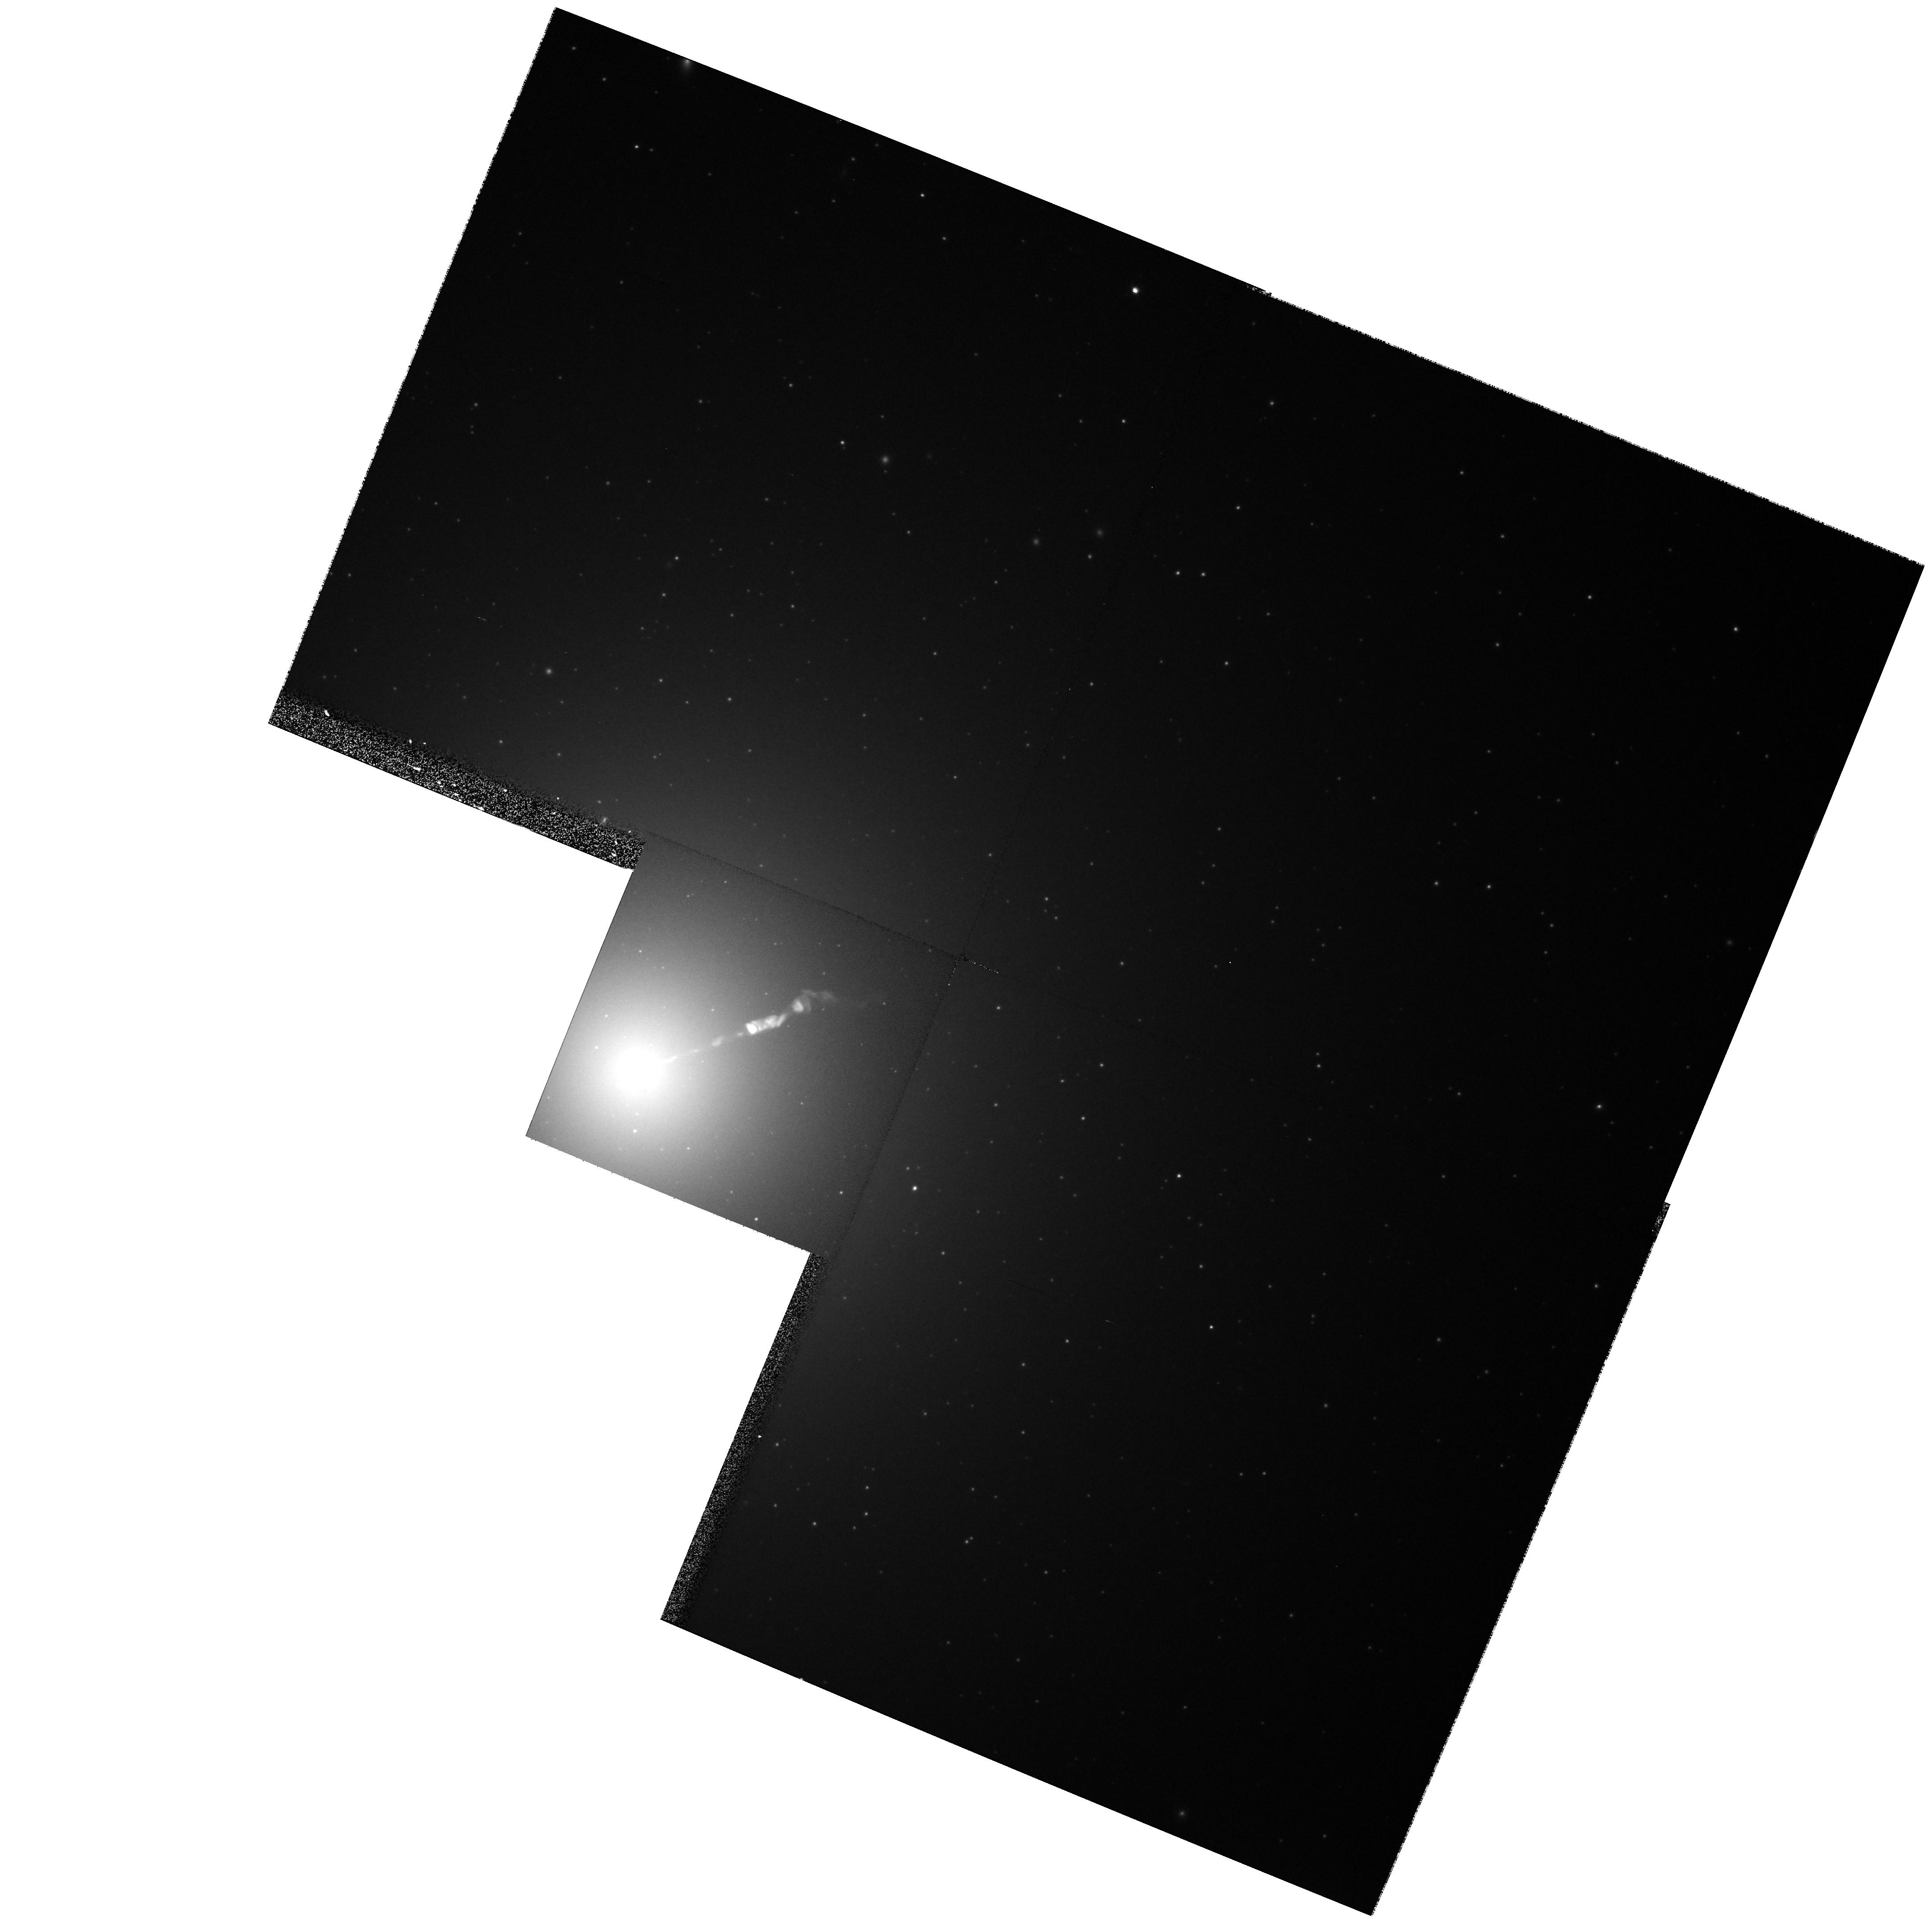
Target: M87-NUC. Instrument: WFPC2/PC. Filter: F814W. Exposure: 8 min. Observation ID: hst_8140_02_wfpc2_pc_f814w_u5dc02

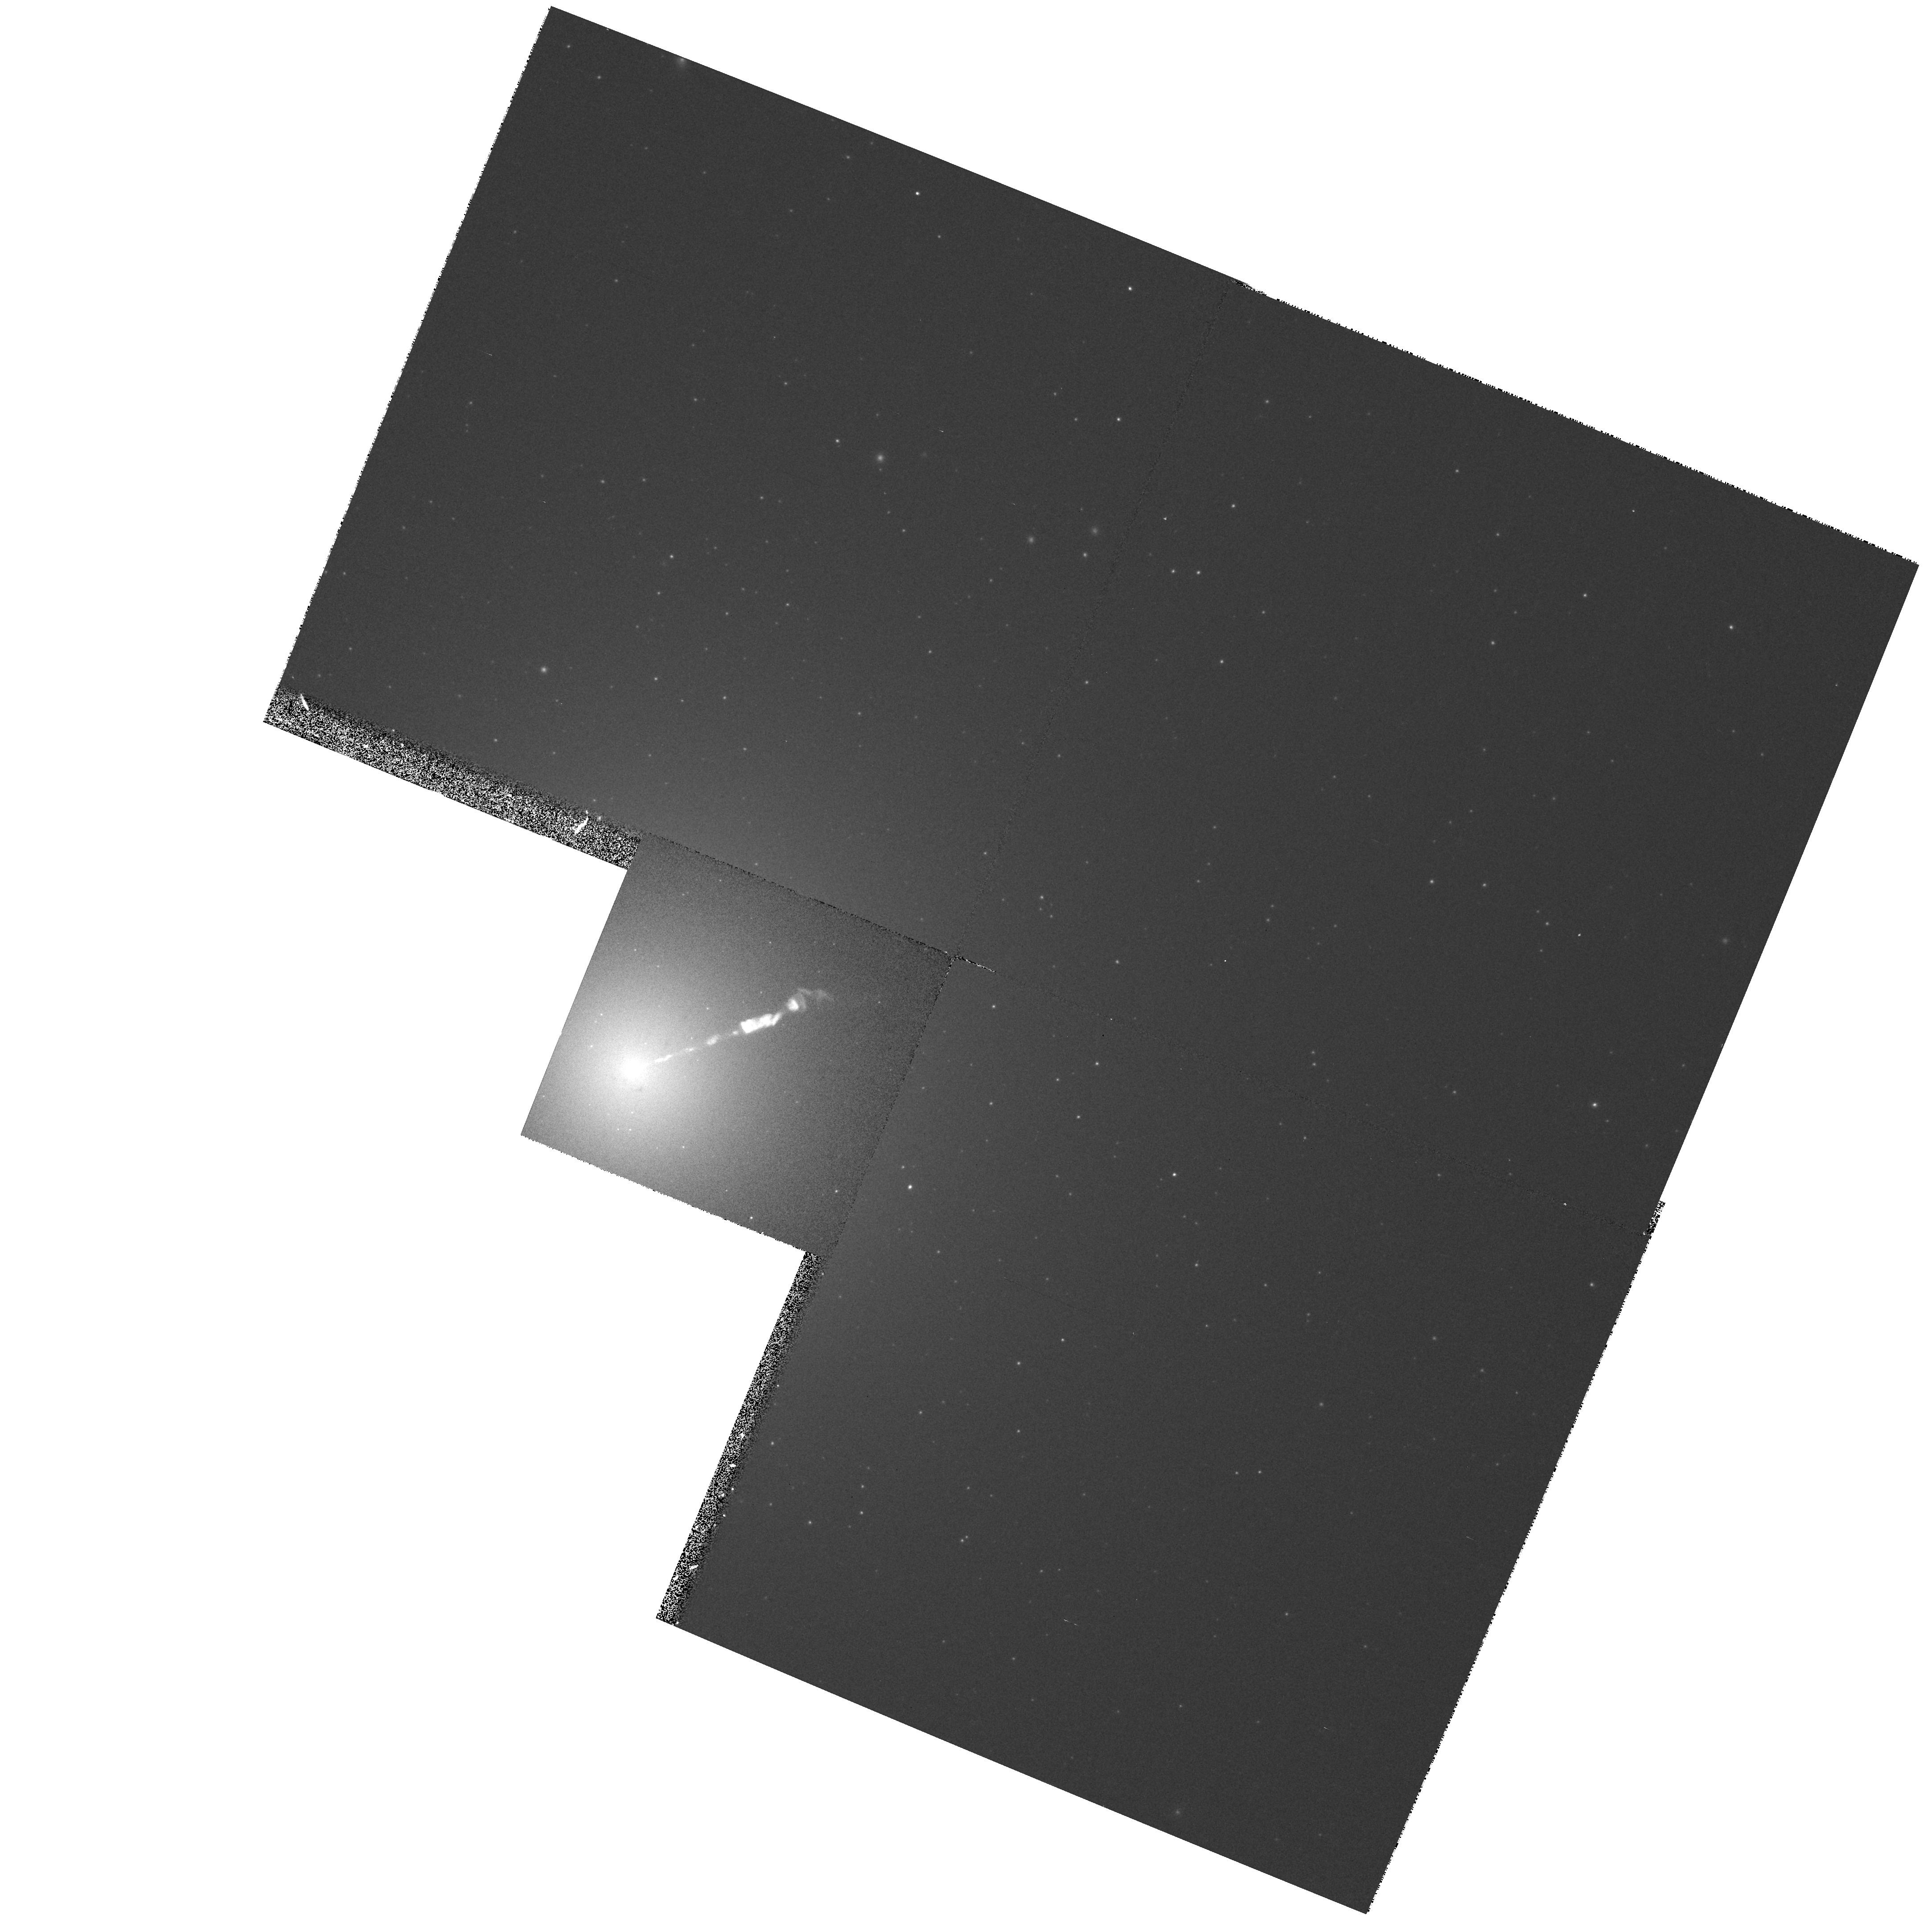
Target: M87-NUC. Instrument: WFPC2/PC. Filter: F450W. Exposure: 5 min. Observation ID: hst_8140_02_wfpc2_pc_f450w_u5dc02

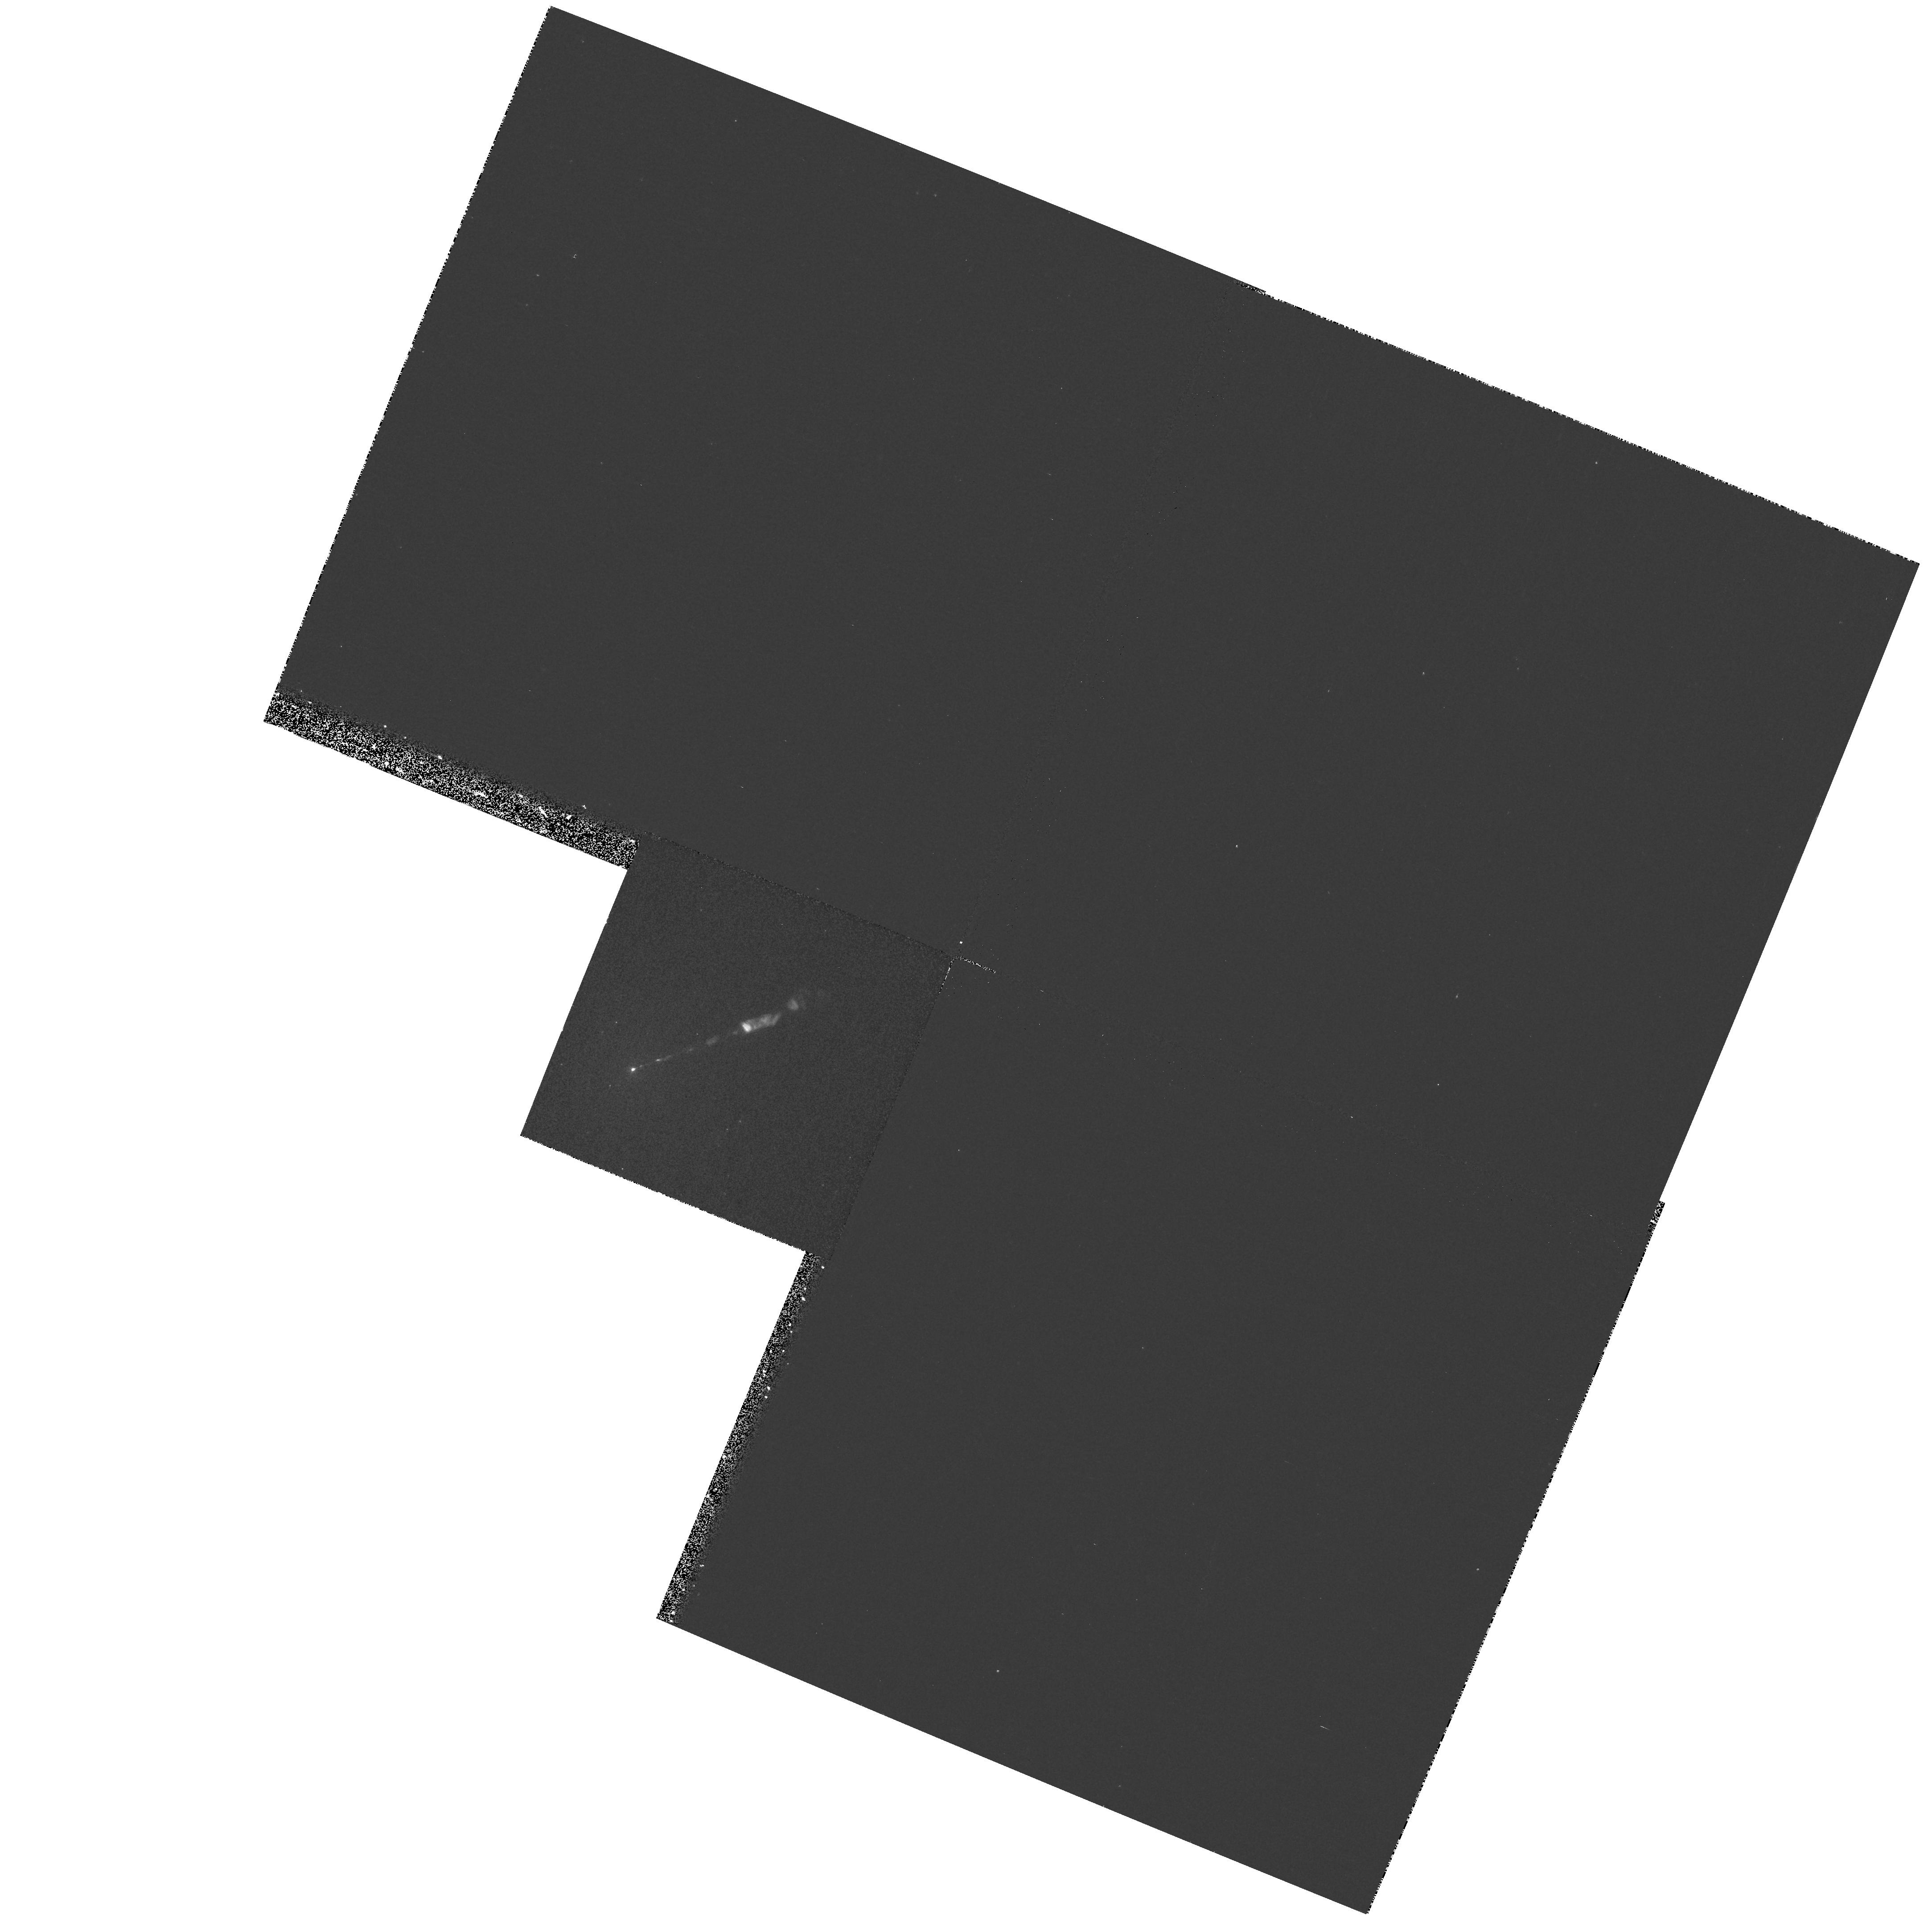
Target: M87-NUC. Instrument: WFPC2/PC. Filter: F300W. Exposure: 8 min. Observation ID: hst_8140_02_wfpc2_pc_f300w_u5dc02

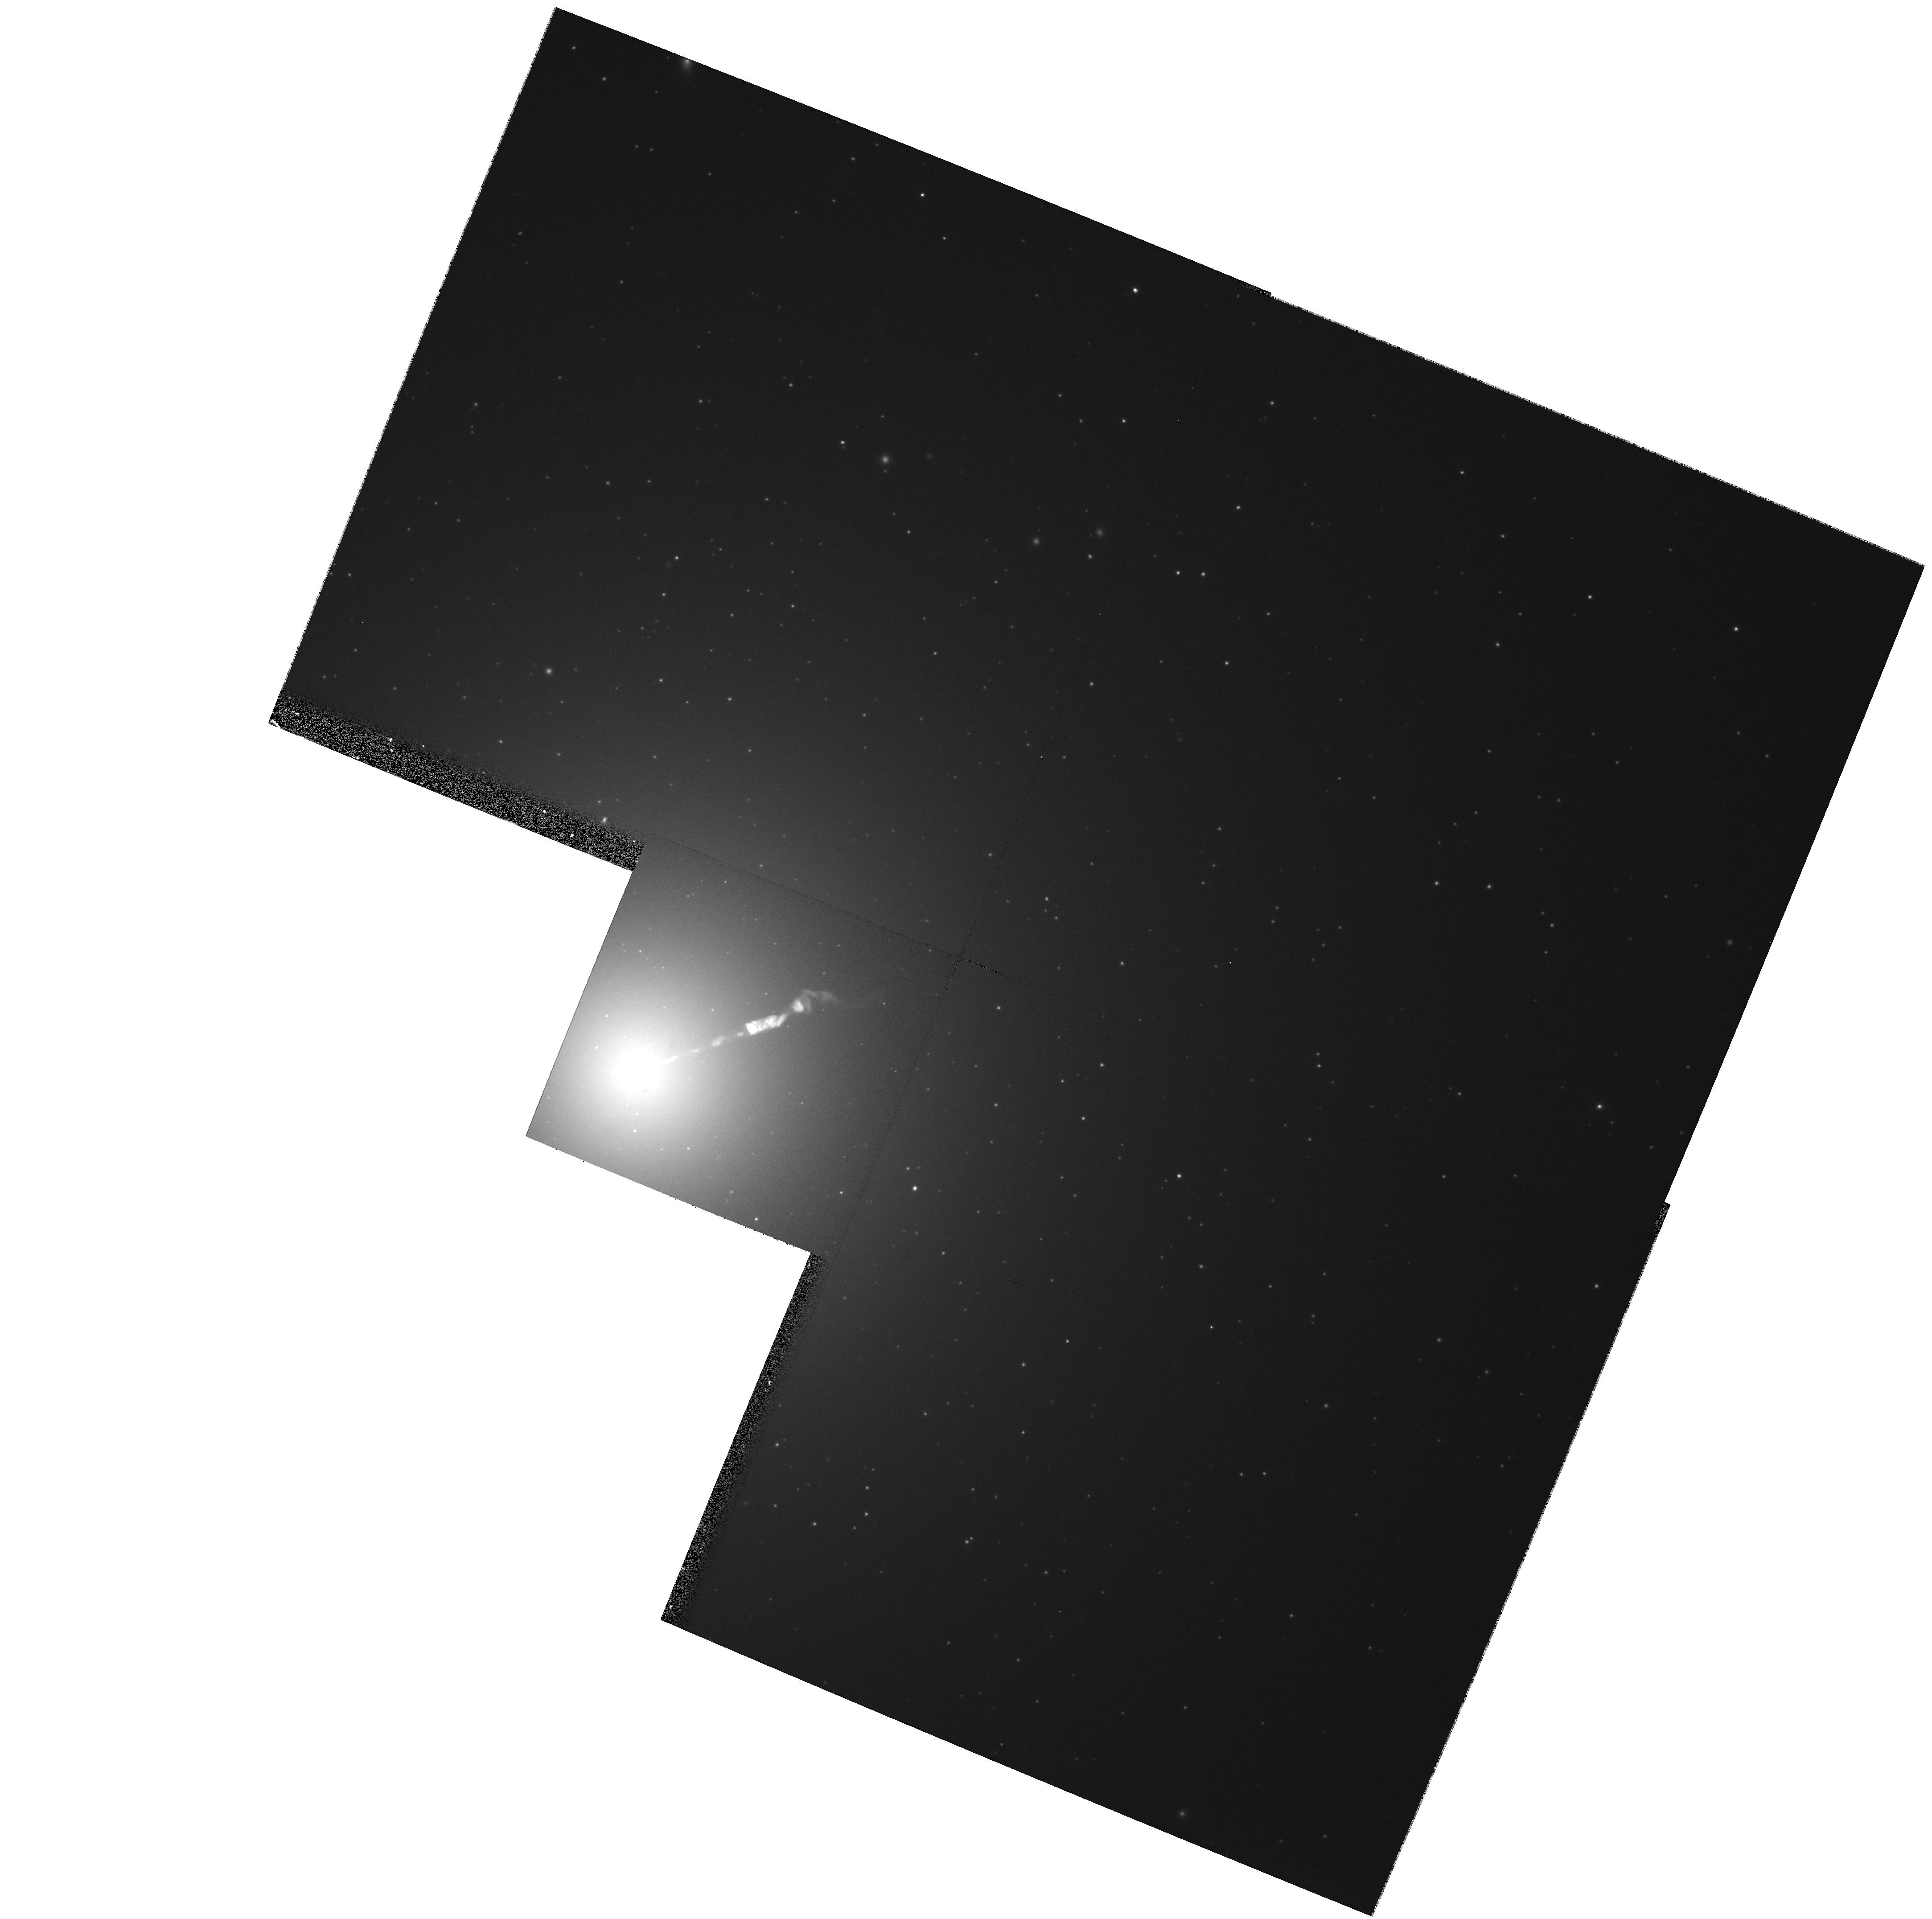
Target: M87-NUC. Instrument: WFPC2/PC. Filter: F606W. Exposure: 5 min. Observation ID: hst_8140_02_wfpc2_pc_f606w_u5dc02

Far-UV STIS Imaging of the M87 Jet (PI: Biretta, John A.)

We propose far-UV STIS imaging observations as part of our ongoing investigation of the M87 jet. The proposed observations will give the high-frequency spectral shape and cut-off frequency throughout the jet; these are expected to respond sensitively to the acceleration and energy loss mechanisms at work in extragalactic jets. Our cycle 4-7 monitoring program reveals striking evolution in the jet structure. Many components vary significantly with time; new ones emerge, while others fade from view over just a few years. Numerous superluminal components are seen with speeds between 2c and 6c. STIS observations will give us the unique opportunity to study the evolution of the high-frequency spectrum as these new features are born and fade away. Current models place the M87 synchrotron cut-off frequency near 1500Angstrom, making far-UV observations essential.